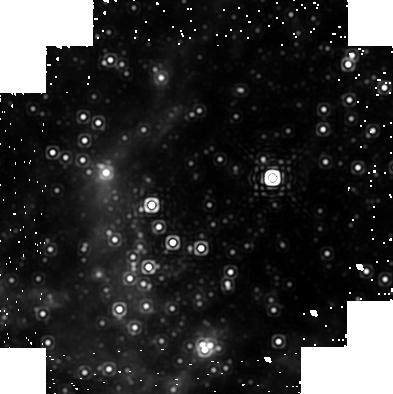
Target: GCPAA1A
Instrument: NICMOS/NIC1
Filter: F187N
Exposure: 19 min
Observation ID: n96m01010

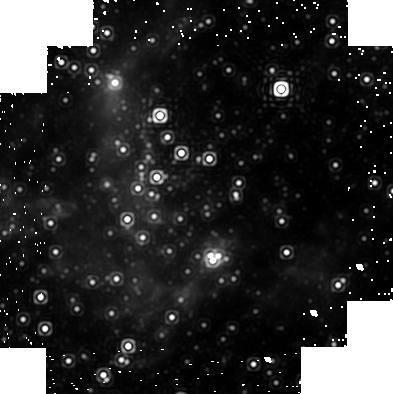
Target: GCPAA2A
Instrument: NICMOS/NIC1
Filter: F187N
Exposure: 19 min
Observation ID: n96m02030

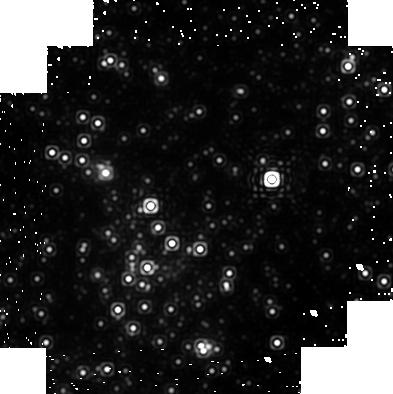
Target: GCPAA1A
Instrument: NICMOS/NIC1
Filter: F190N
Exposure: 19 min
Observation ID: n96m02020

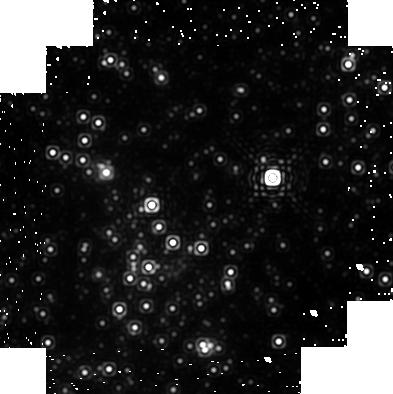
Target: GCPAA1A
Instrument: NICMOS/NIC1
Filter: F190N
Exposure: 19 min
Observation ID: n96m01020

A Proper Motion Study of the Ionized Gas in the Vicinity of the Galactic Center Black Hole (PI: Stolovy, Susan)

The Galactic Center's distance of only 8 kpc provides a unique opportunity to study the interaction of a supermassive black hole with its environment at a level of detail not possible for other galaxies. We propose to observe the inner parsec of the Galaxy in the Paschen alpha line with Camera 1 of NICMOS in order to study the kinematics of ionized gas in the vicinity of the supermassive black hole coincident with Sgr A*. Our previous GO program 7842 yielded detailed Pa alpha images revealing complex, filamentary structure at 0.16 arcsec (0.006 pc) resolution. However, proper motions could not be robustly derived from that data set due to the fact that the two epochs were spaced only 7 months apart. In order to follow up on preliminary results showing evidence for high proper motions within 2'' of Sgr A* and to characterize the rest of the central parsec, we propose to obtain two additional epochs within Cycle 13 so that the dataset will comprise independent measurements of the proper motions ranging from intervals of 5 months to 7 years, with the 7 year interval giving a 1 sigma accuracy of 45 km/s. These will be combined with existing radial velocity measurements to provide the first complete characterization of the kinematics of the ionized gas in the central parsec. This is crucial to interpreting the relative importance of gravitational forces, stellar winds, and possible accretion onto or outflow from the black hole. These observations may possibly lead to the first direct observation of gas in the process of accretion (or ejection via a jet) associated with the Galactic Center black hole. The kinematics of the gas may also imply that accretion may be inhibited, and this could explain the low luminosity of Sgr A*.